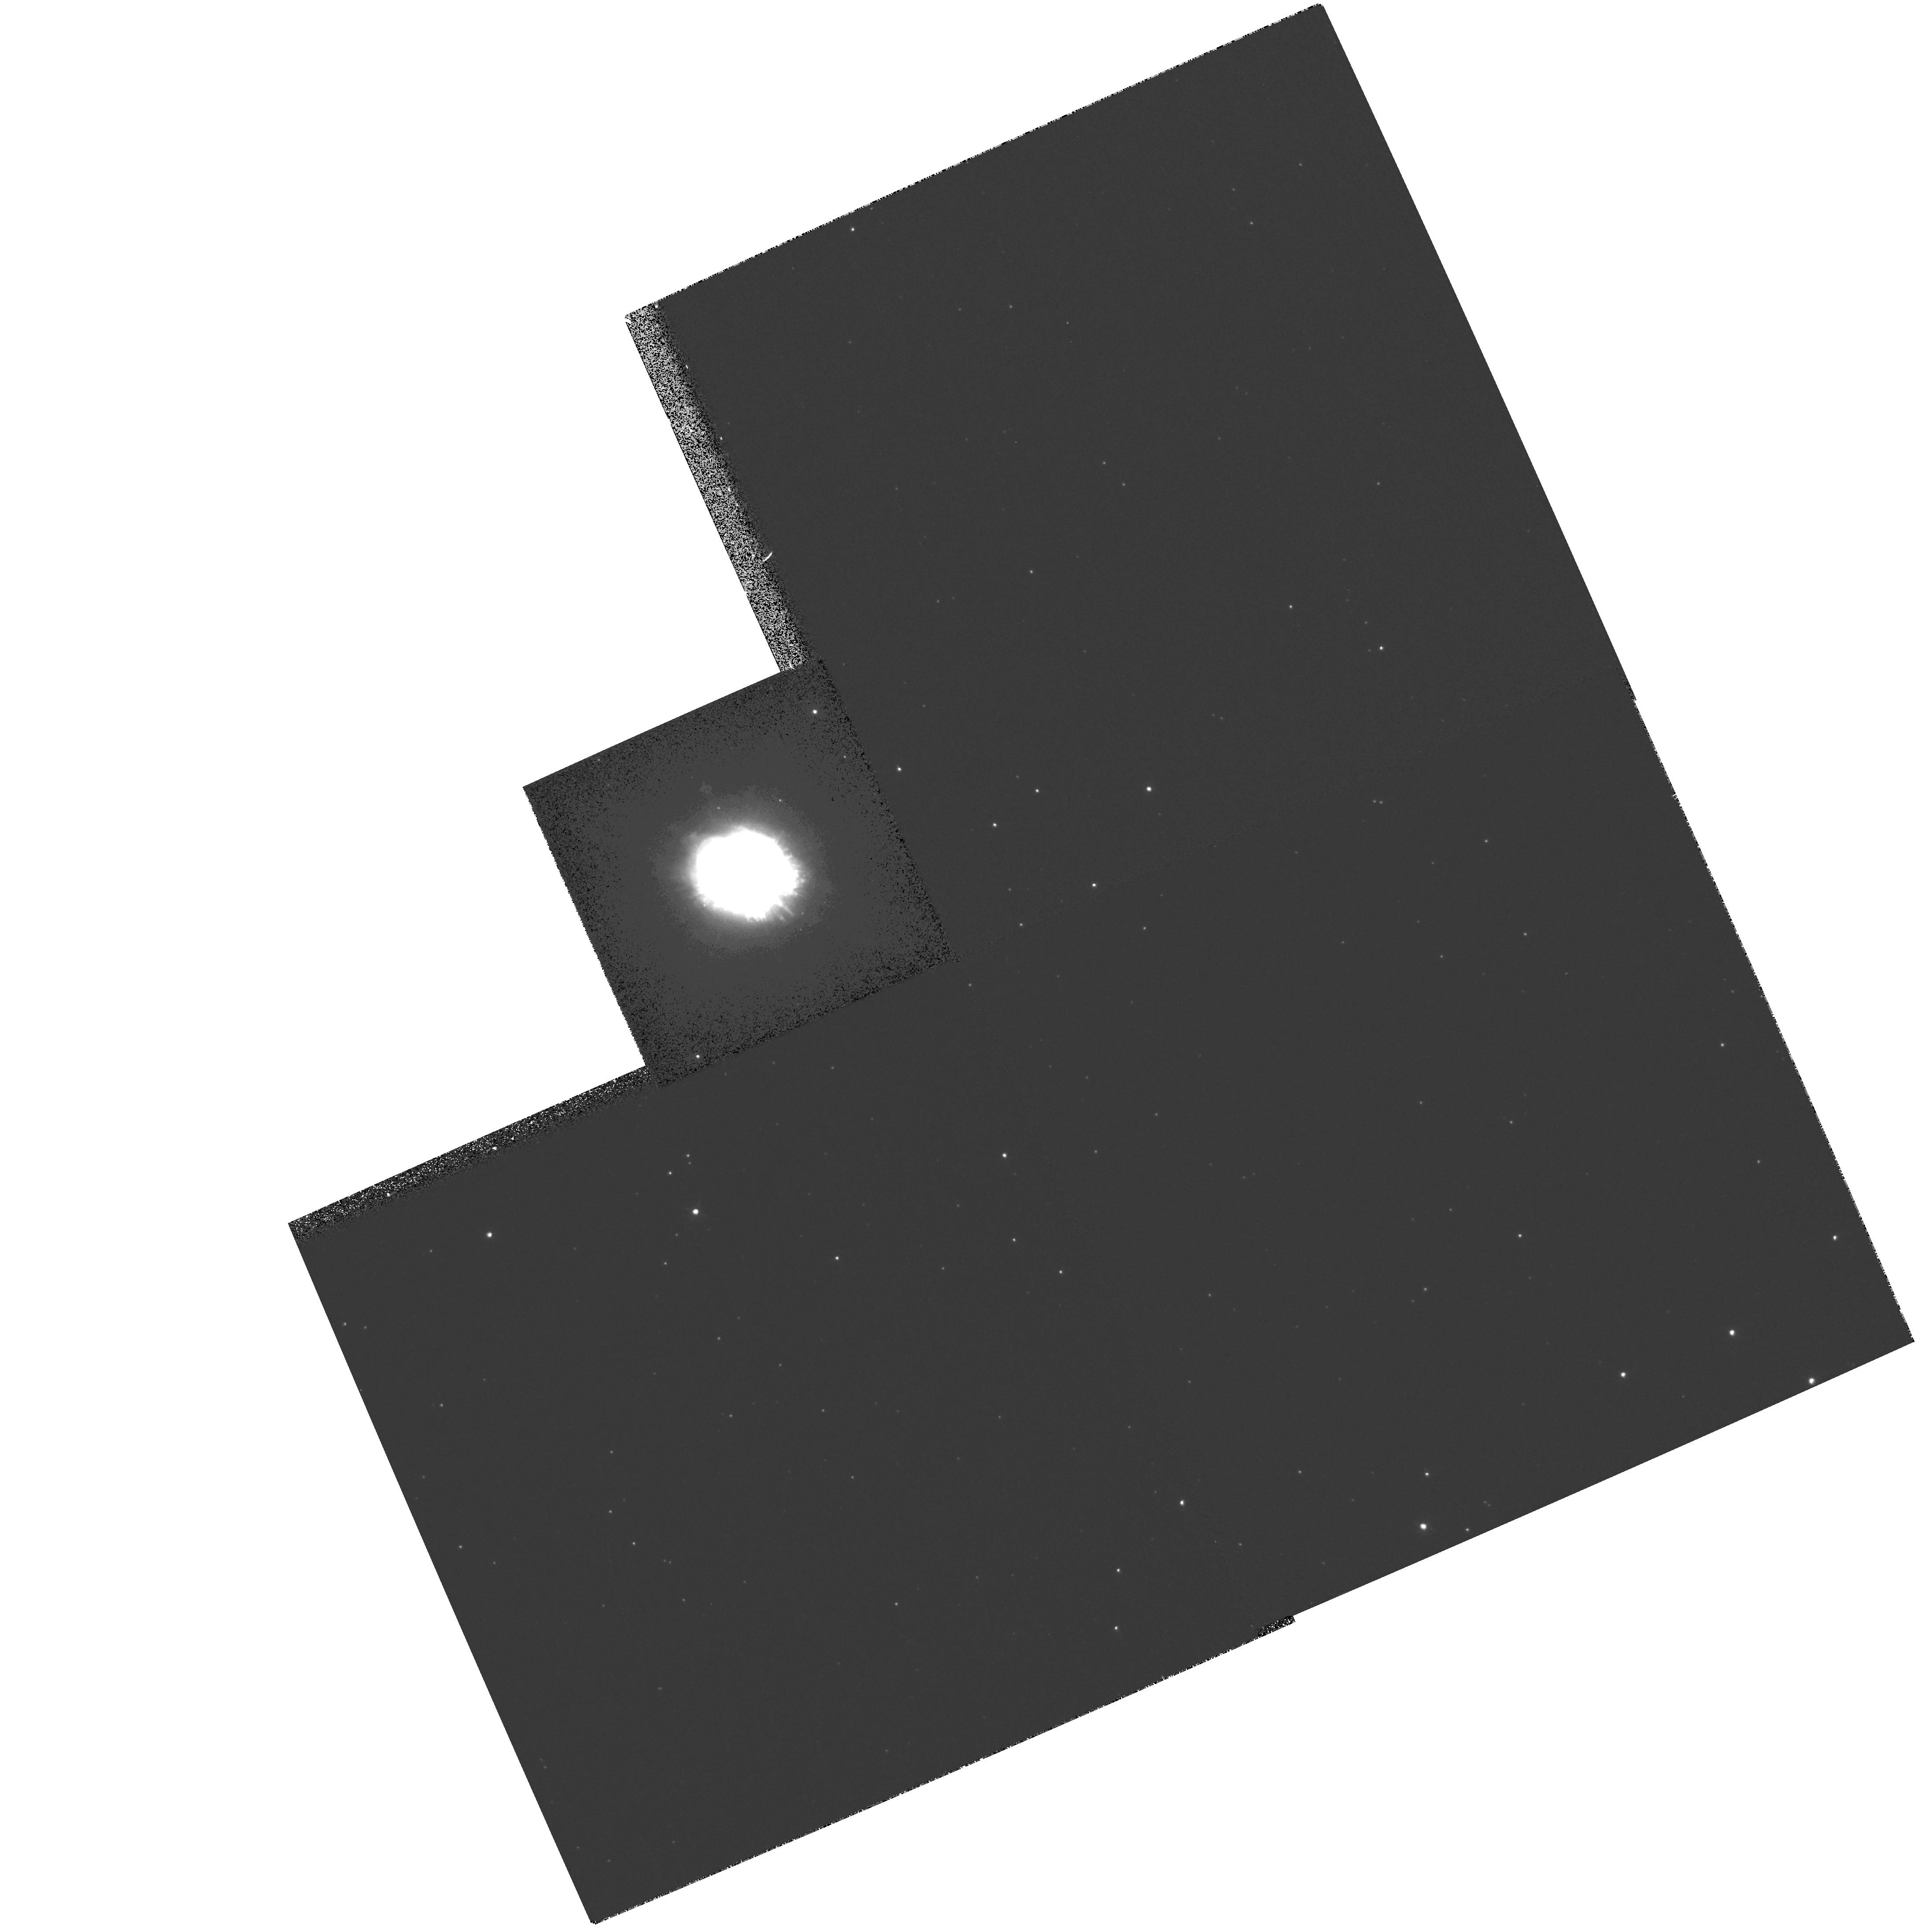
Target: PK64+5D1. Instrument: WFPC2/PC. Filter: F658N. Exposure: 8 min. Observation ID: hst_8116_04_wfpc2_pc_f658n_u5ep04

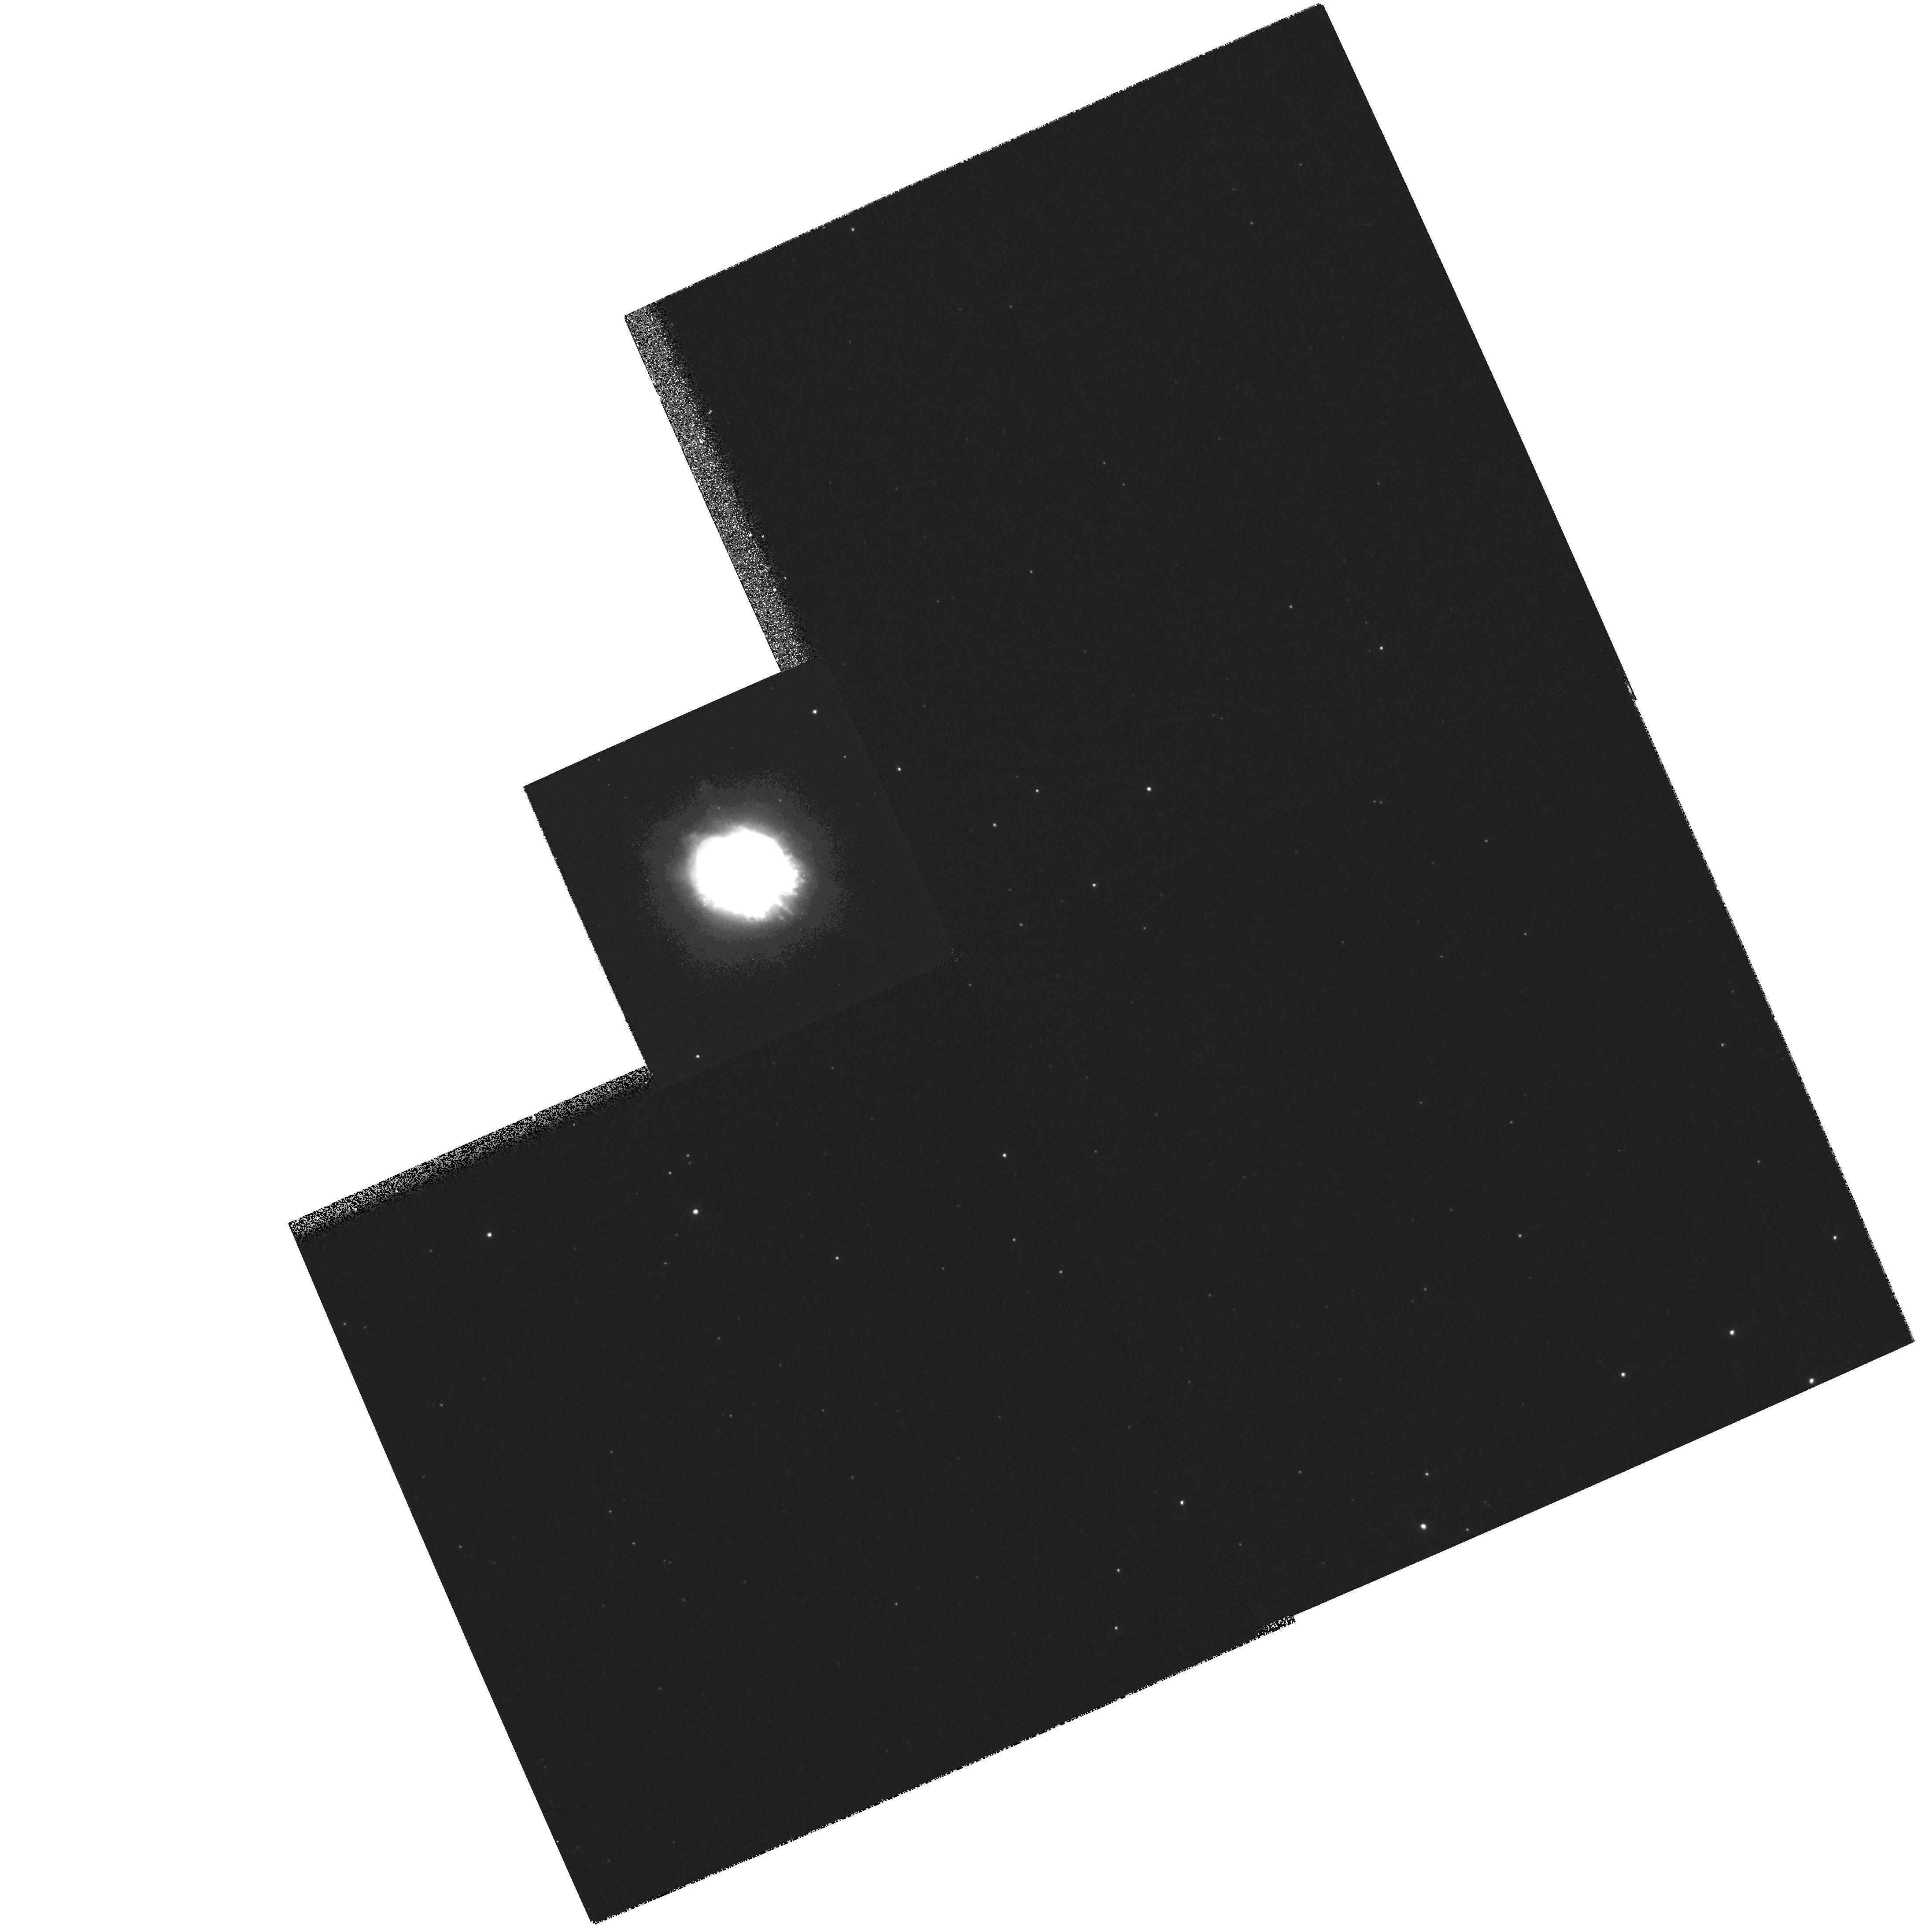
Target: PK64+5D1. Instrument: WFPC2/PC. Filter: F656N. Exposure: 8 min. Observation ID: hst_8116_04_wfpc2_pc_f656n_u5ep04

Spectroscopy of the Rapidly-Evolving, Chemically Inhomogeneous Planetary Nebula BD+30 3639 (PI: Harrington, J. Patrick)

BD +30^degrees3639 is one of the most important and extensively observed of all planetary nebulae. One of the few PNe with X-ray emission from the shocked stellar wind, it is an approved AXAF target. ISO observations led to the unexpected discovery of crystalline silicates in this carbon- rich nebula. This, and other evidence, shows that BD+30 has undergone rapid chemical evolution, and is likely to show abundance anomalies and gradients in the ionized gas. We propose to obtain several long-slit near-UV and optical spectra of BD+30. This will enable us to map the C/O ratio with high spatial resolution (~ 0.2"). We will also obtain co- spatial determinations of the temperature and density, map the behavior of the enigmatic C II 4267 recombination line, and perhaps track the Si/C ratio. We propose 2nd-epoch observations to our earlier (1994) WFPC2 images to measure the angular expansion. To map the velocity field of BD+30 -- crucial to get its distance from the angular expans ion -- we will take echelle spectr a in the C II Lambda2326 line. Such detailed mapping is necessary in light of the discovery of high-velocity outflows, not only in molecular gas (CO, H_2), but even optical lines. These observations will complete a comprehensive picture of a PN which can open a window onto the final dredge-up and mass-loss phase of AGB evolution.